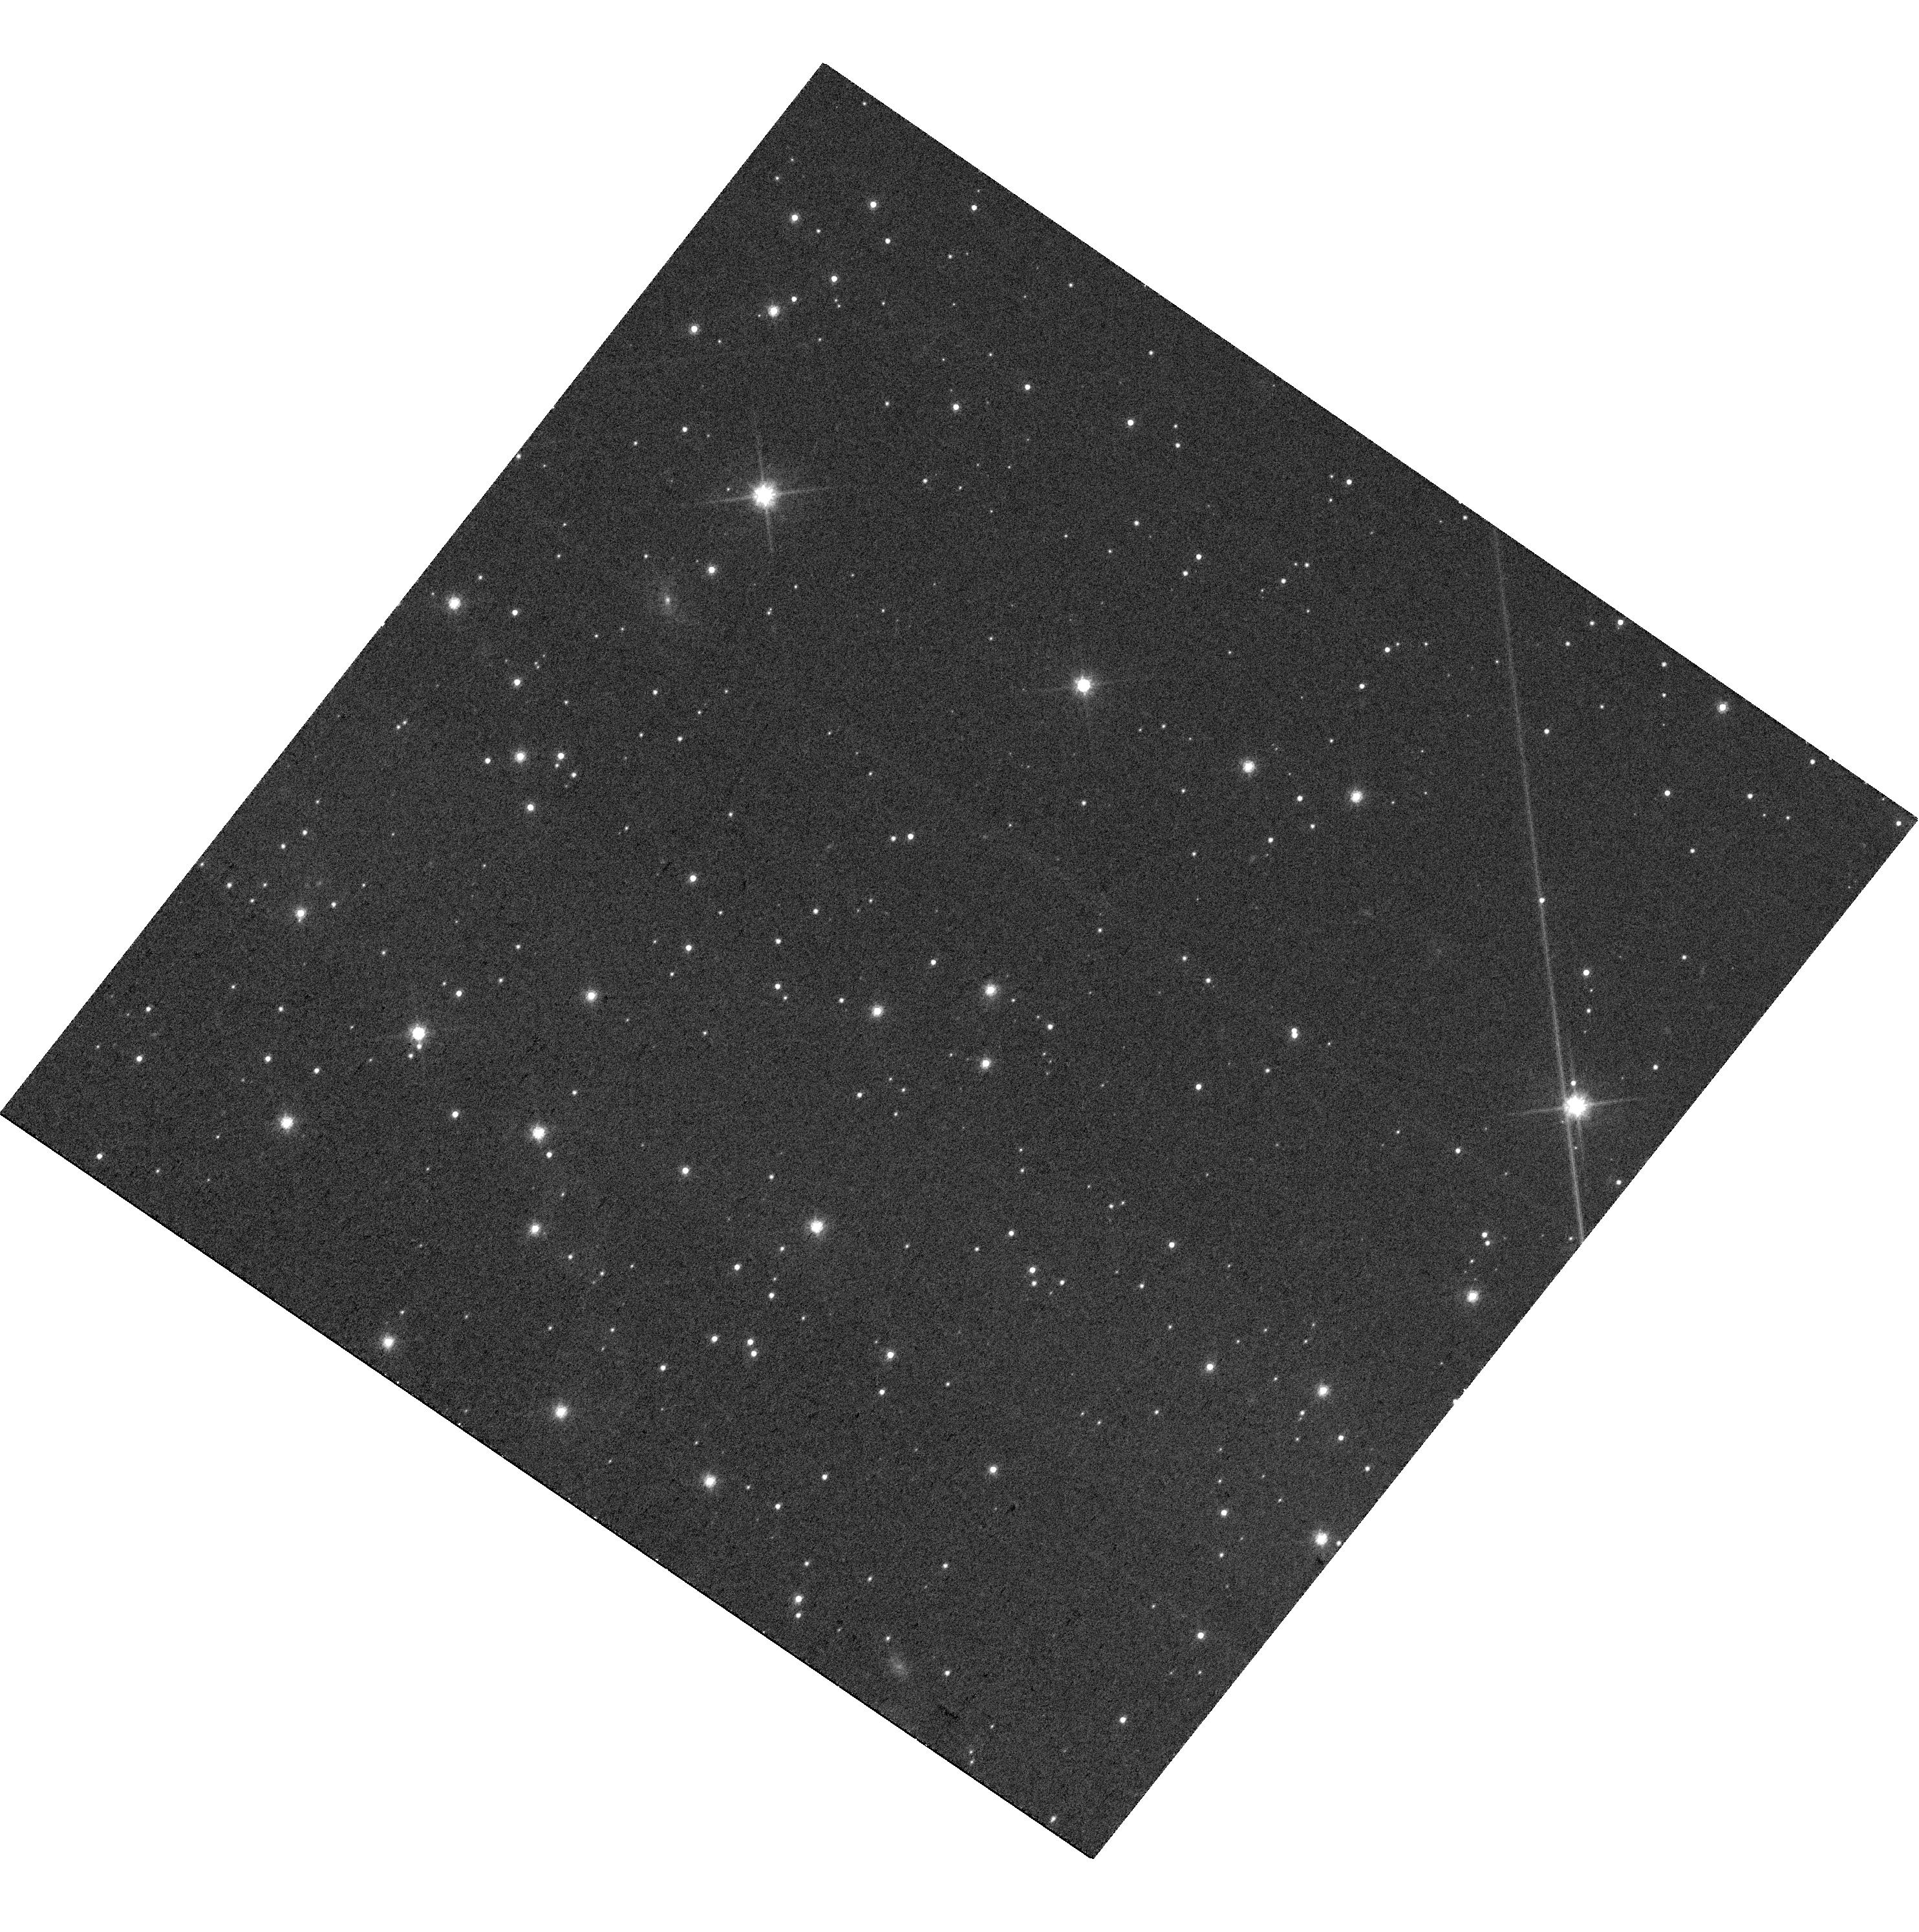
Target: J163930.29-245413.5. Instrument: WFC3/UVIS. Filter: F814W. Exposure: 12 min. Observation ID: hst_17167_21_wfc3_uvis_f814w_iexn21

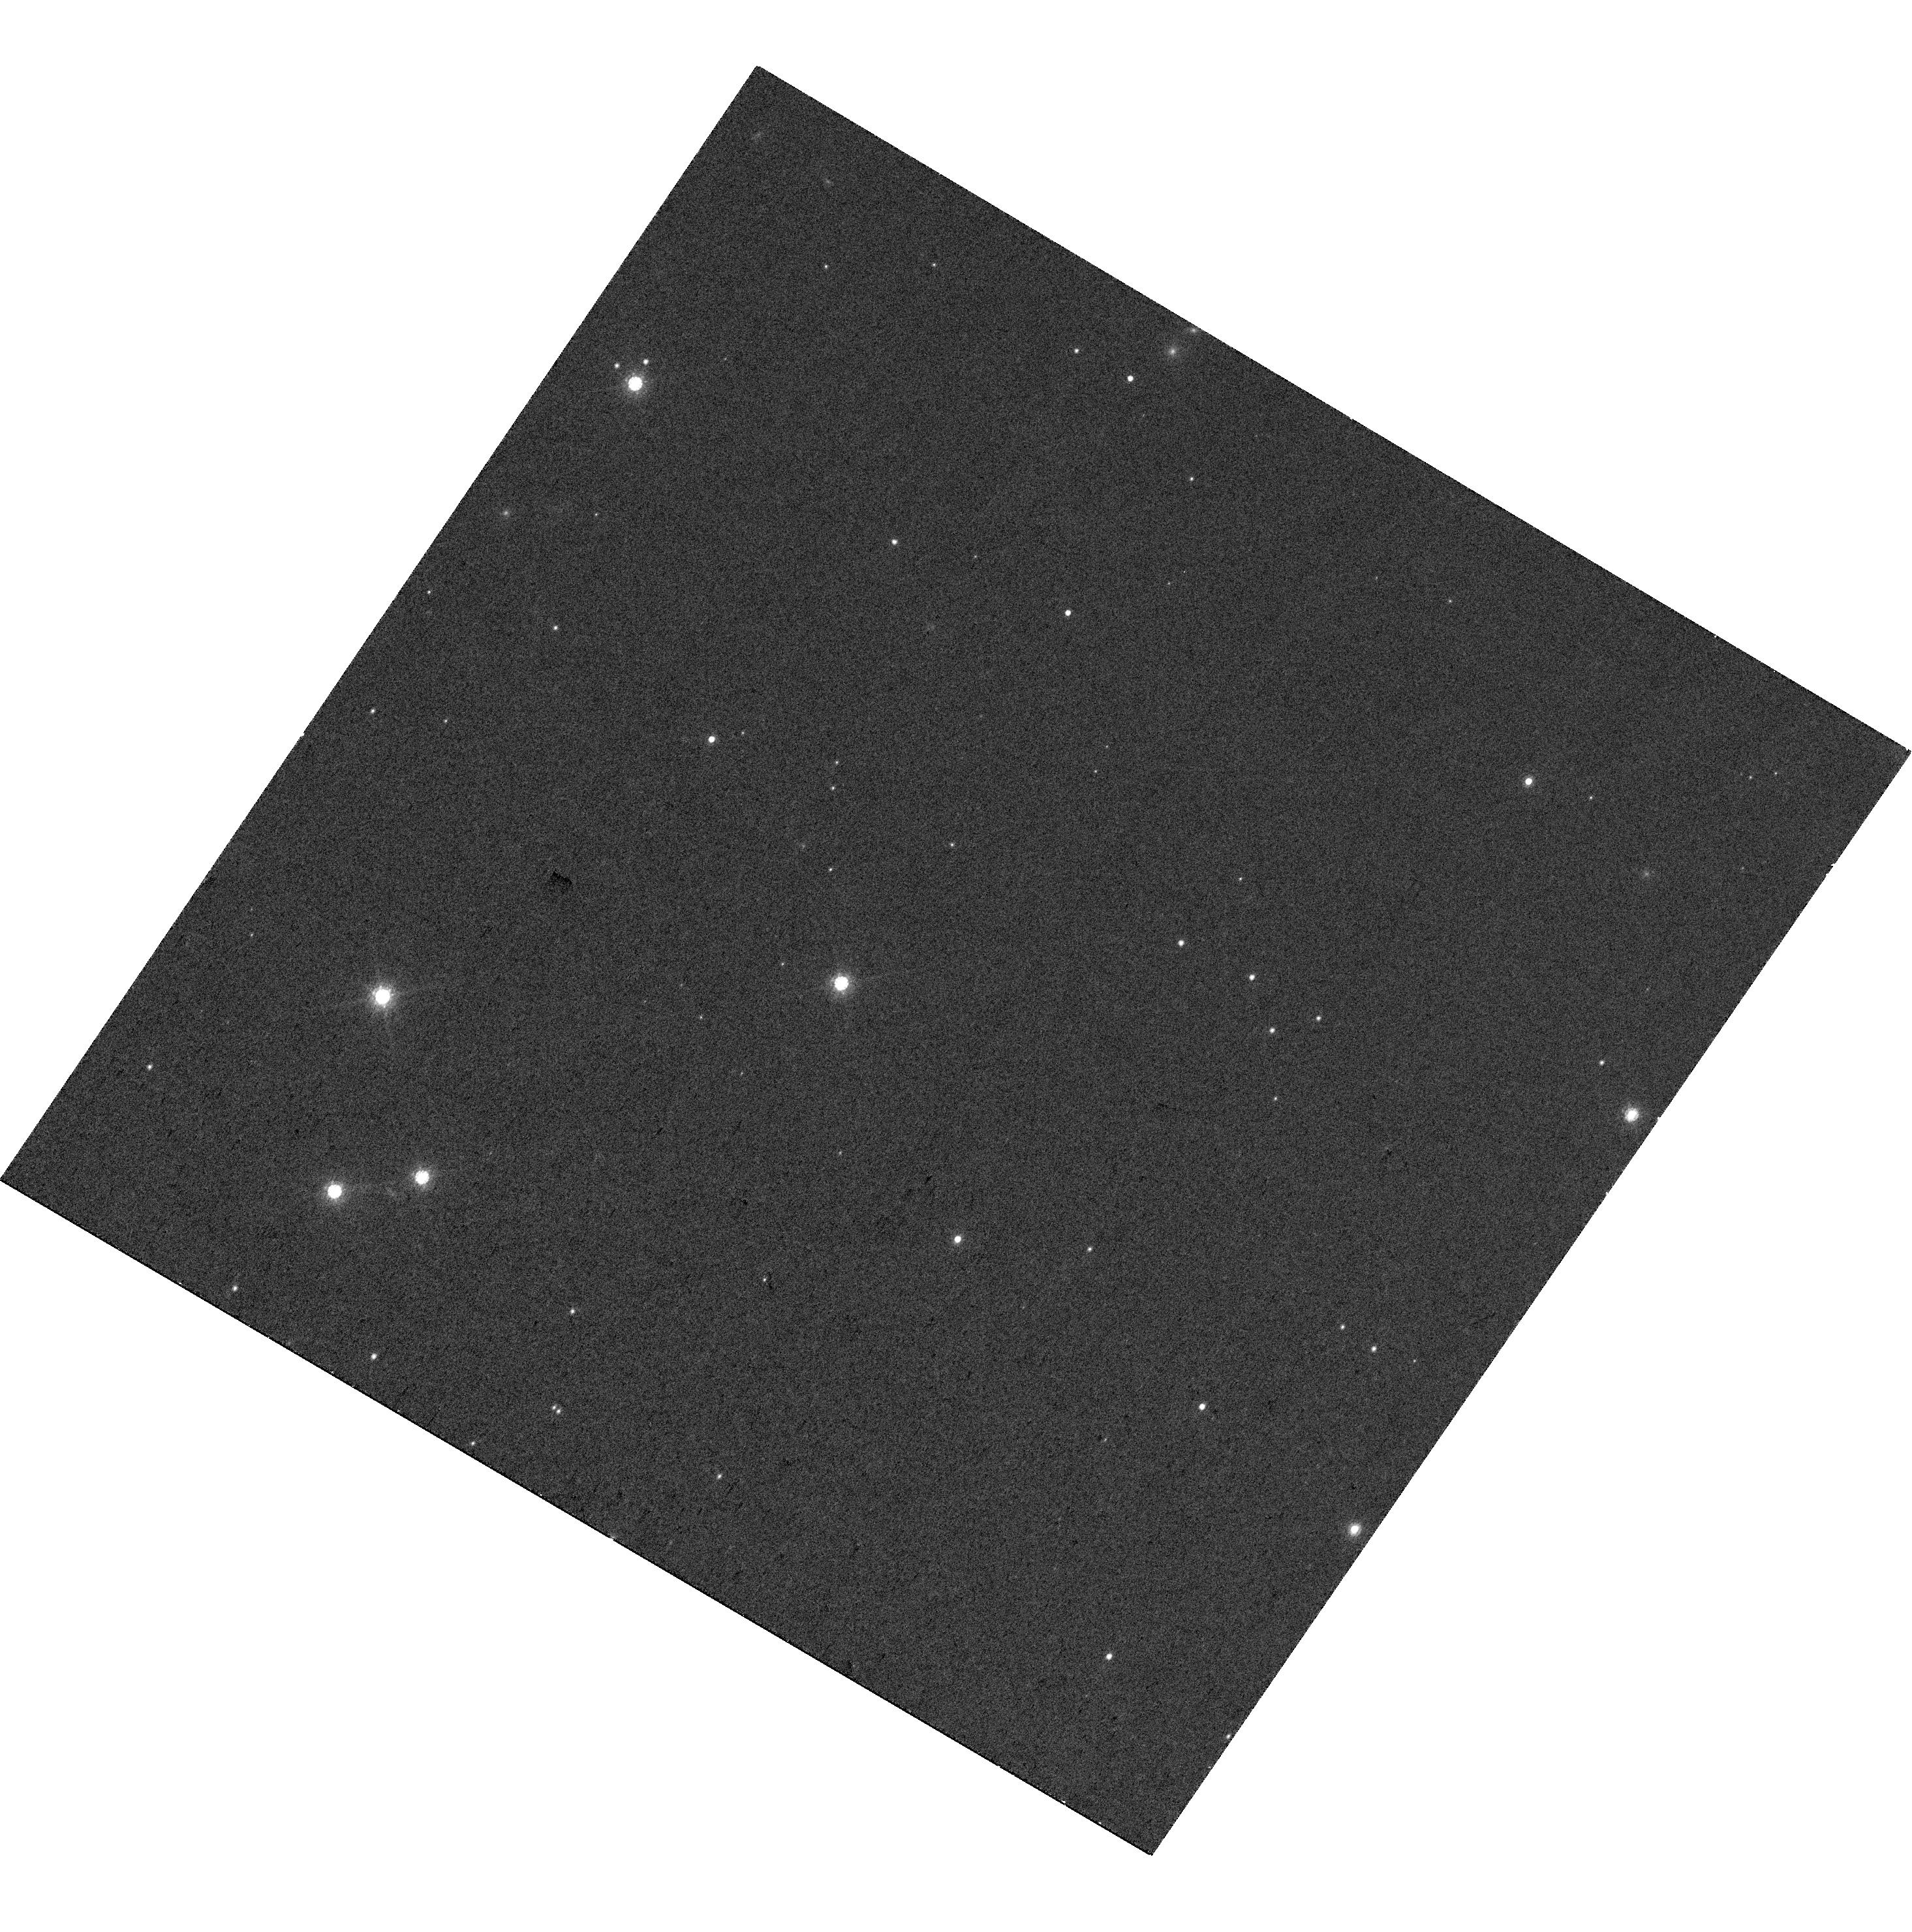
Target: J160644.67-203342.8. Instrument: WFC3/UVIS. Filter: F850LP. Exposure: 12 min. Observation ID: hst_17167_03_wfc3_uvis_f850lp_iexn03

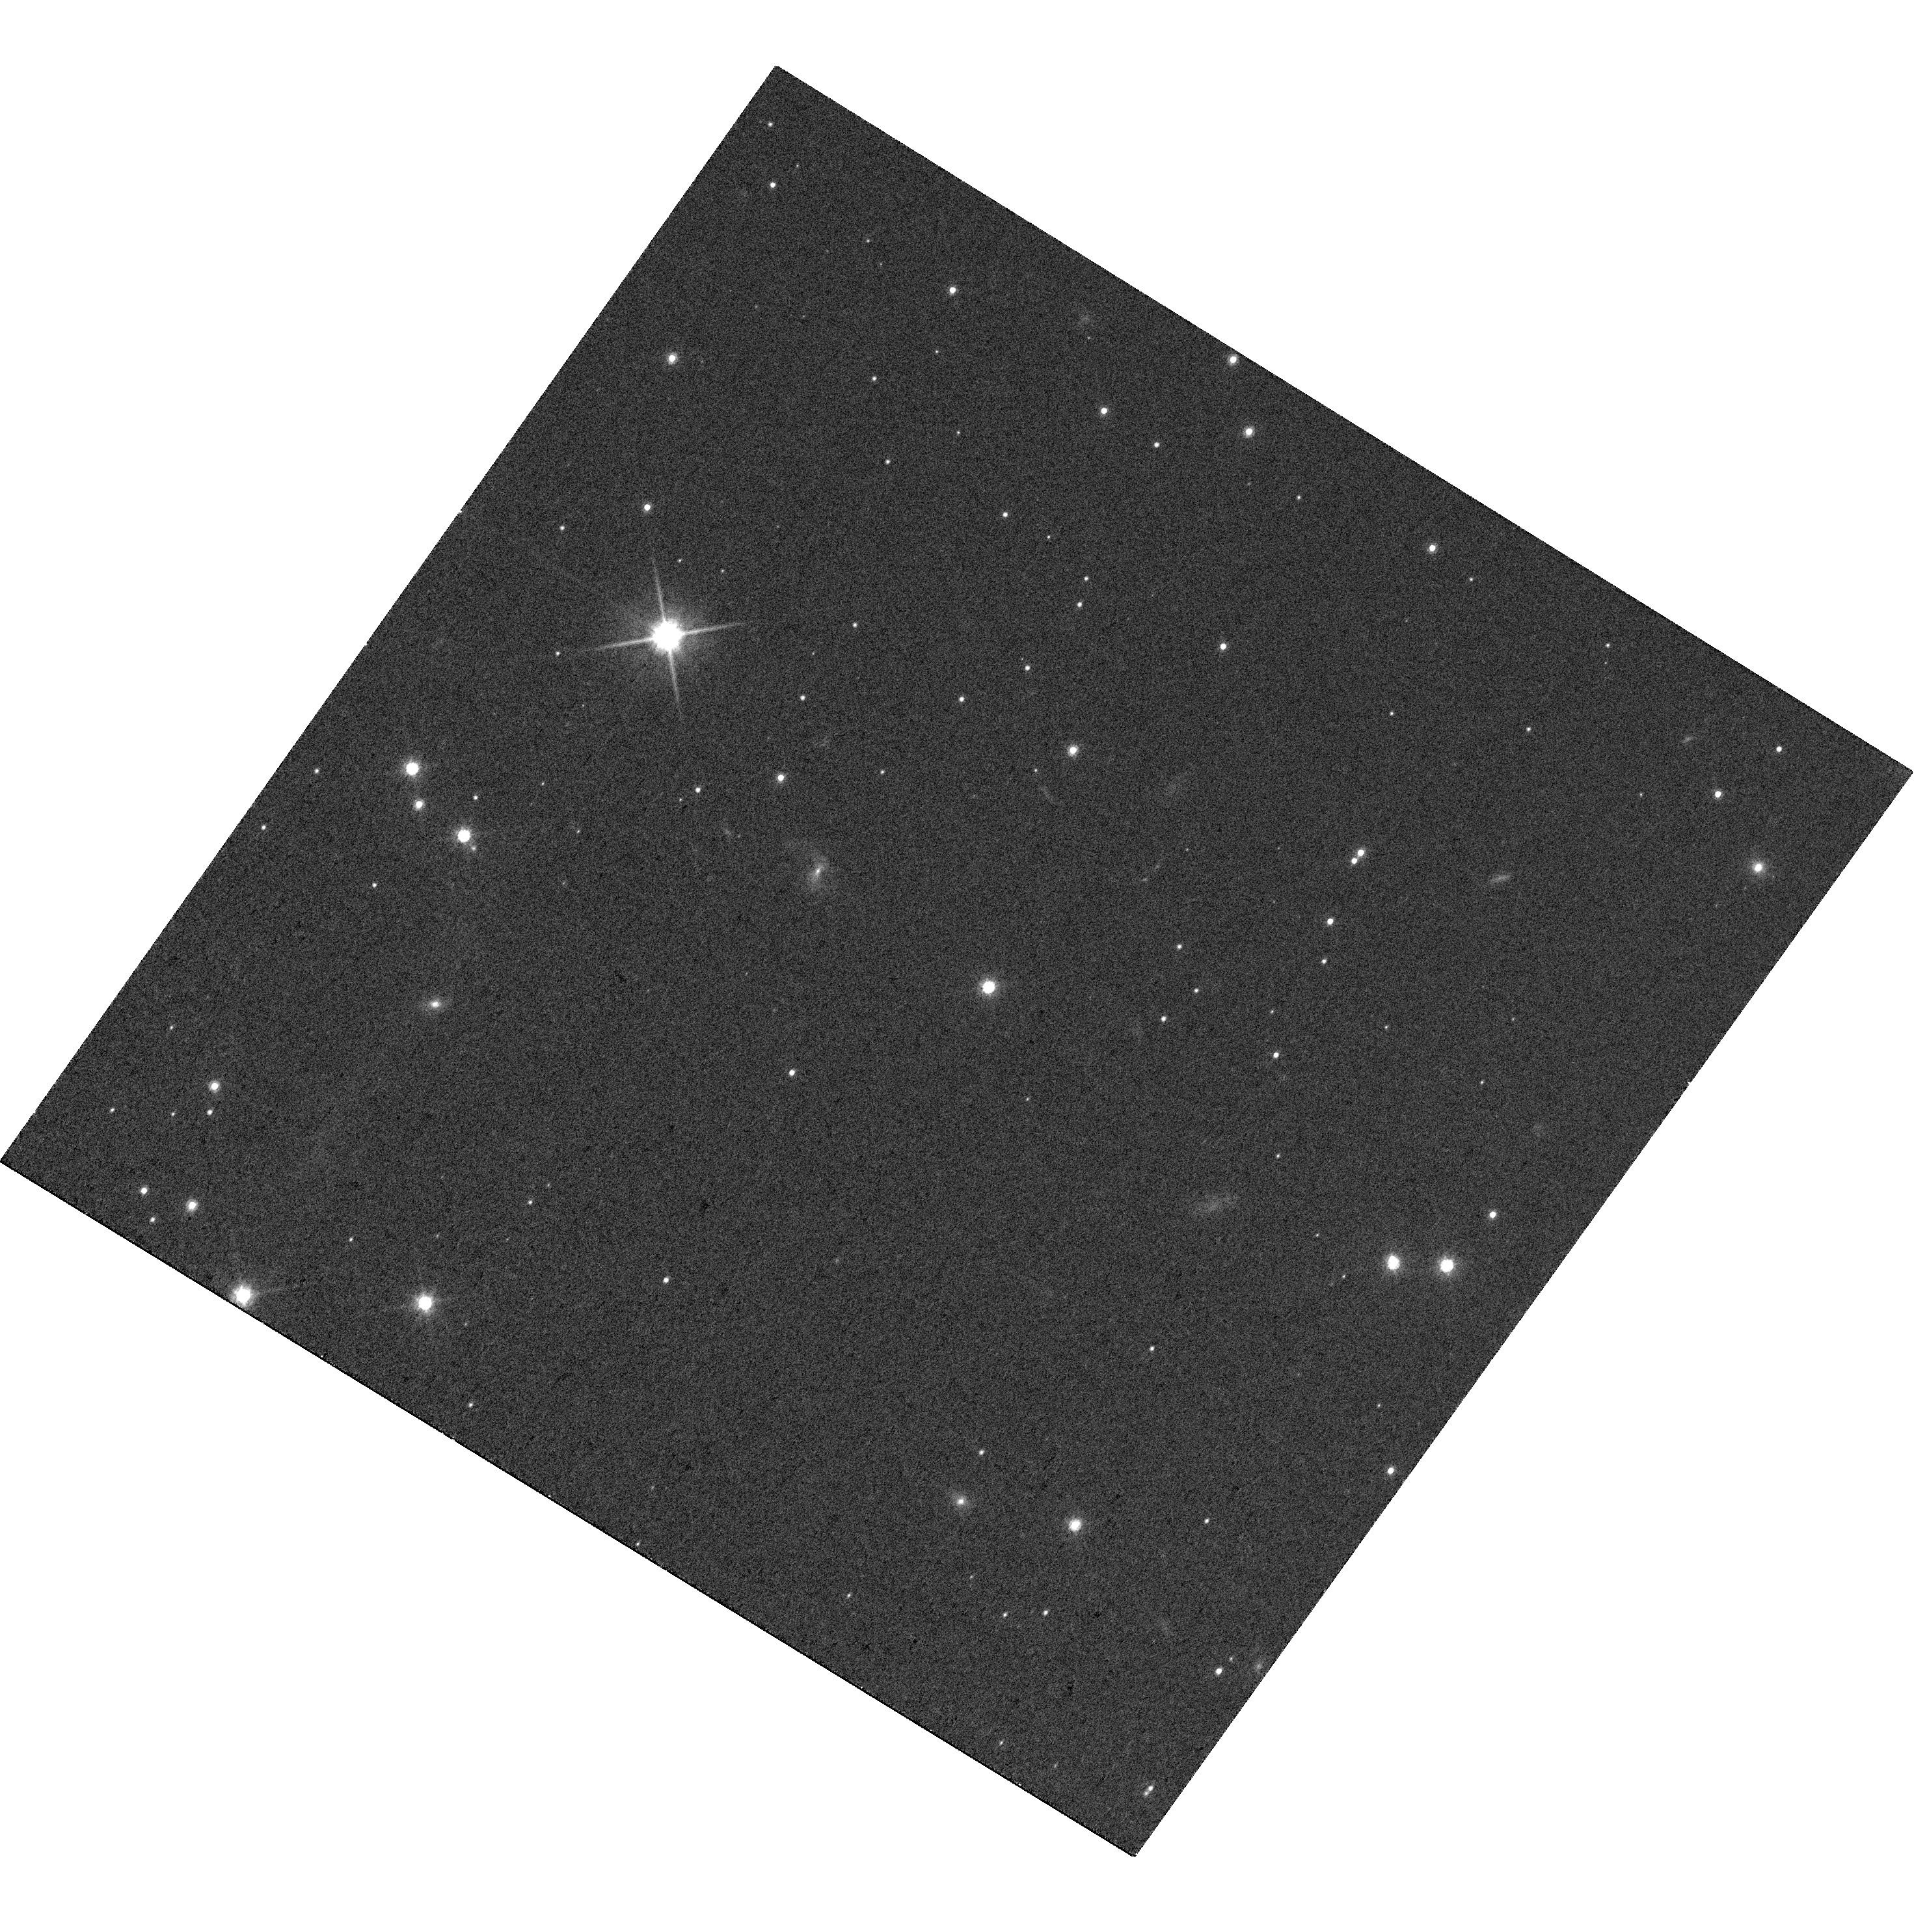
Target: J162058.41-213710.6. Instrument: WFC3/UVIS. Filter: F814W. Exposure: 12 min. Observation ID: hst_17167_19_wfc3_uvis_f814w_iexn19

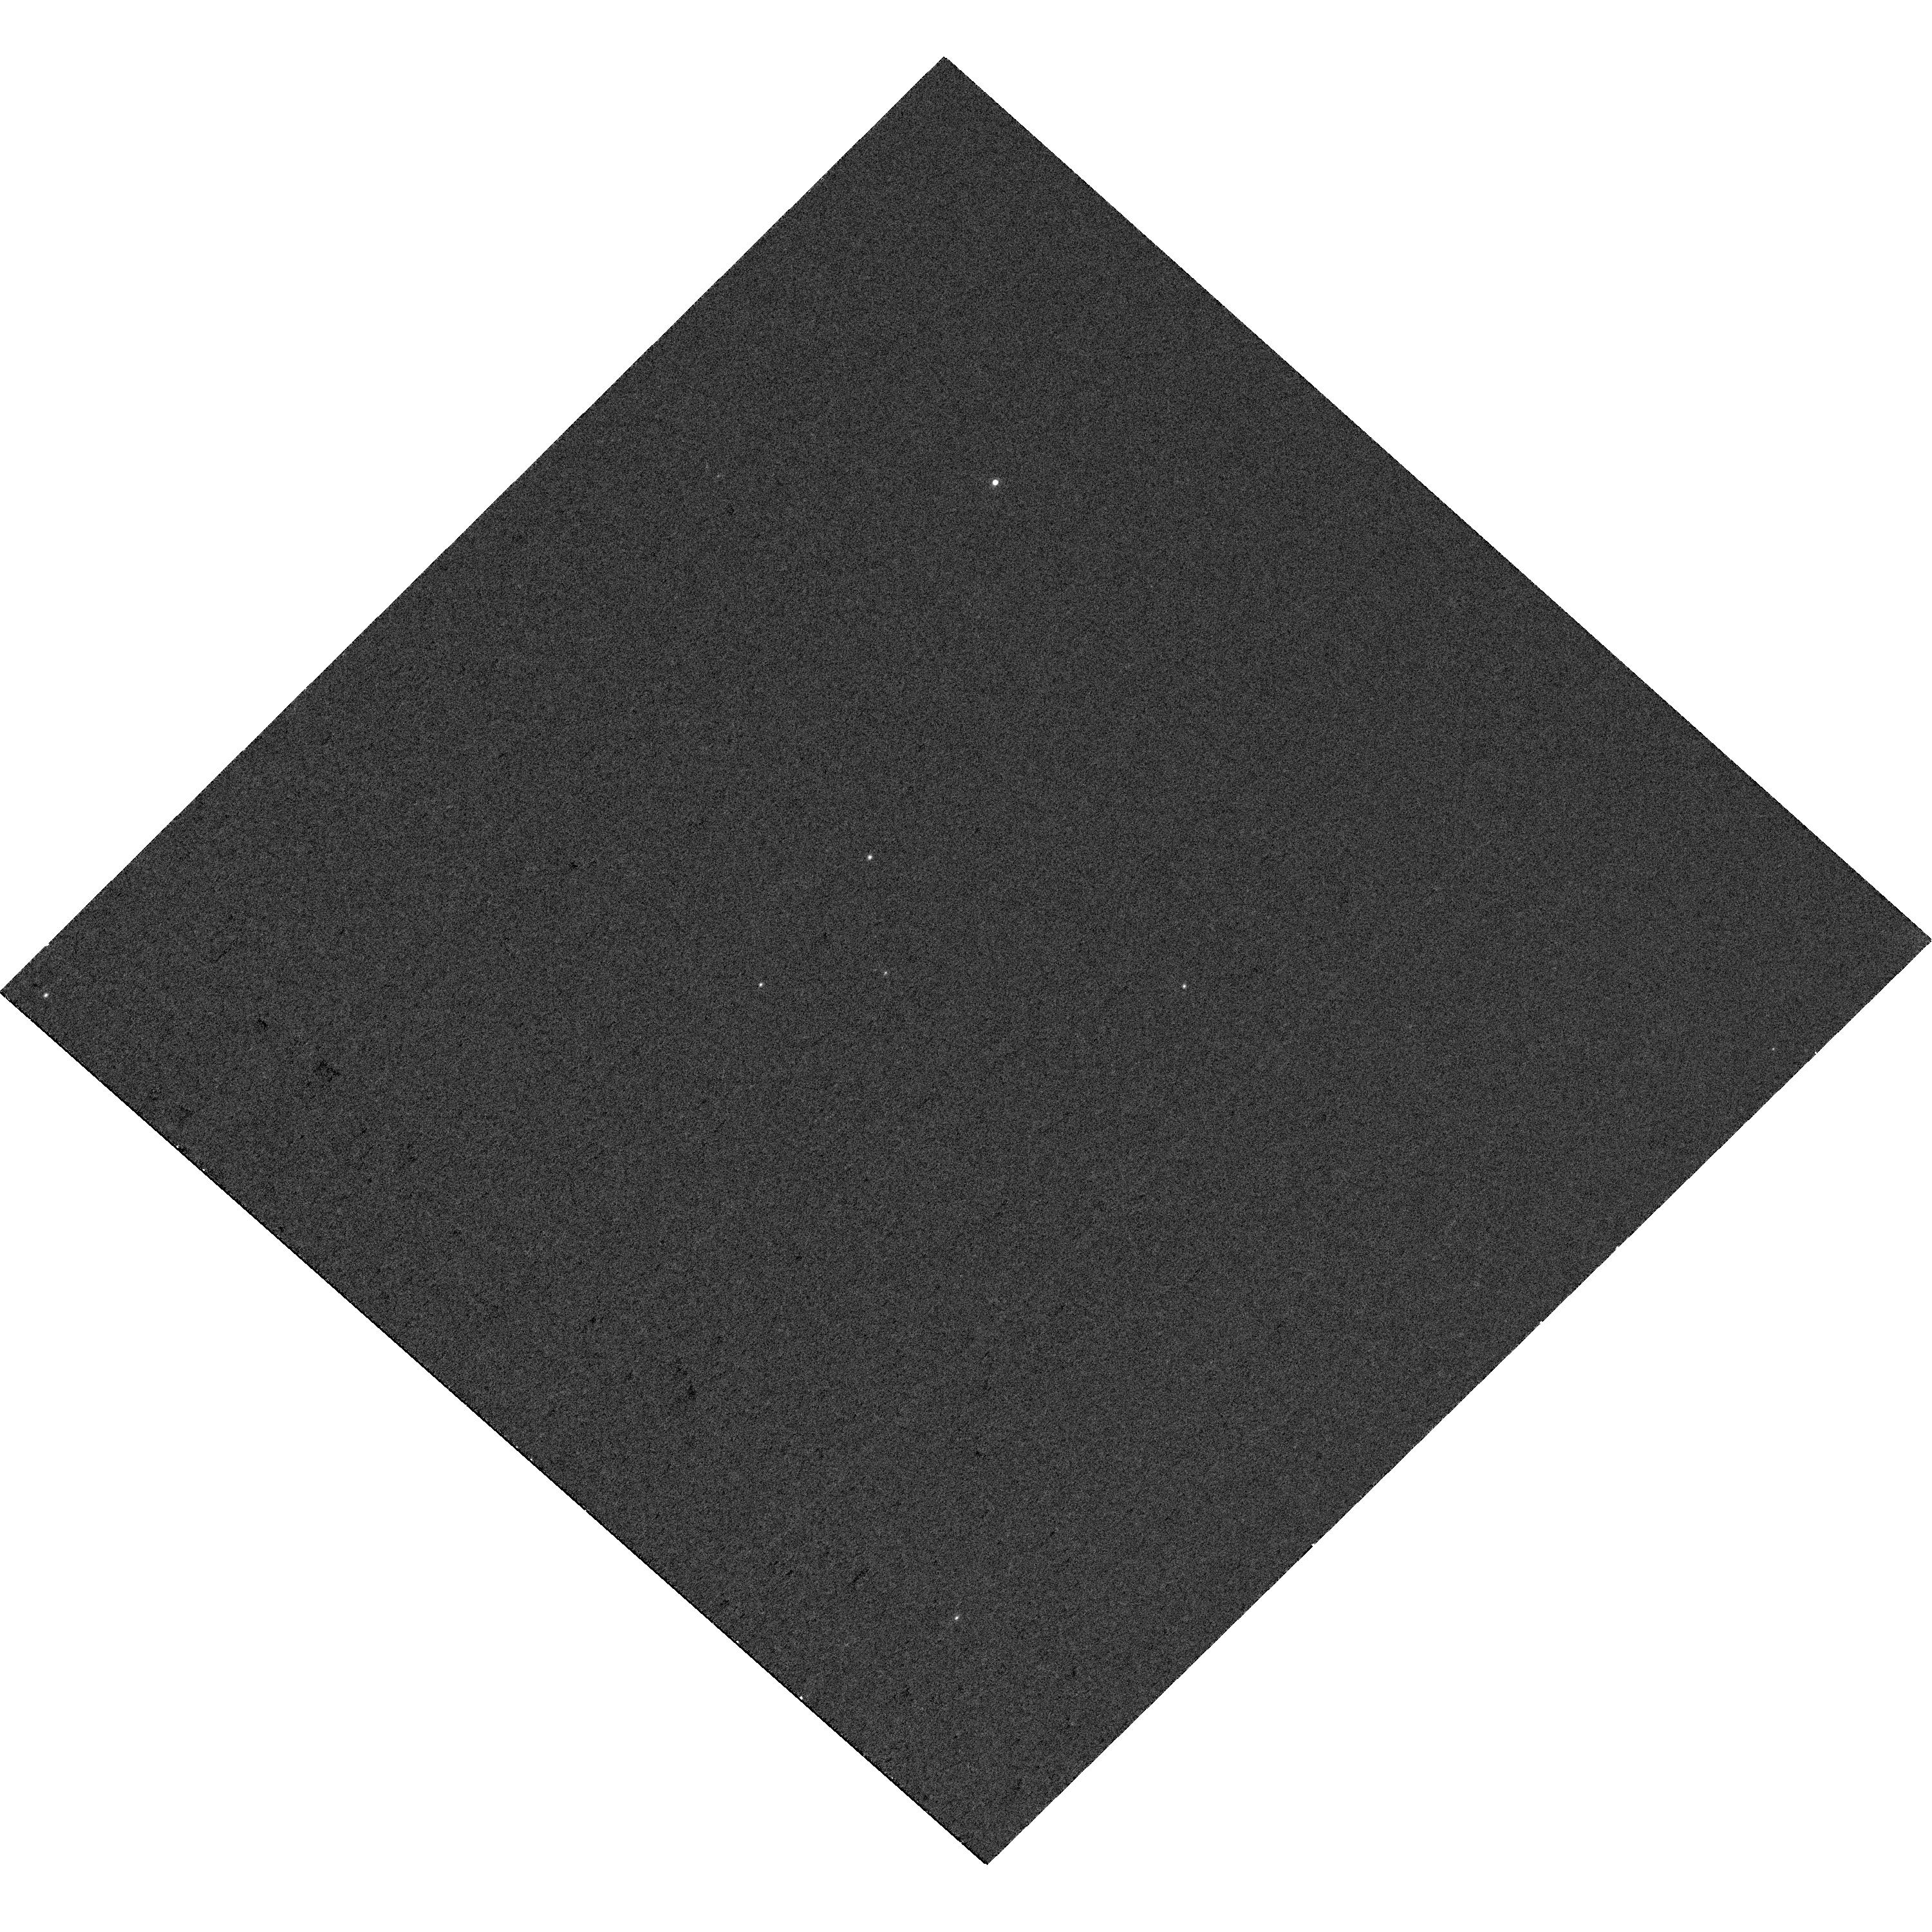
Target: J044117.10+260527.4. Instrument: WFC3/UVIS. Filter: F814W. Exposure: 12 min. Observation ID: hst_17167_39_wfc3_uvis_f814w_iexn39

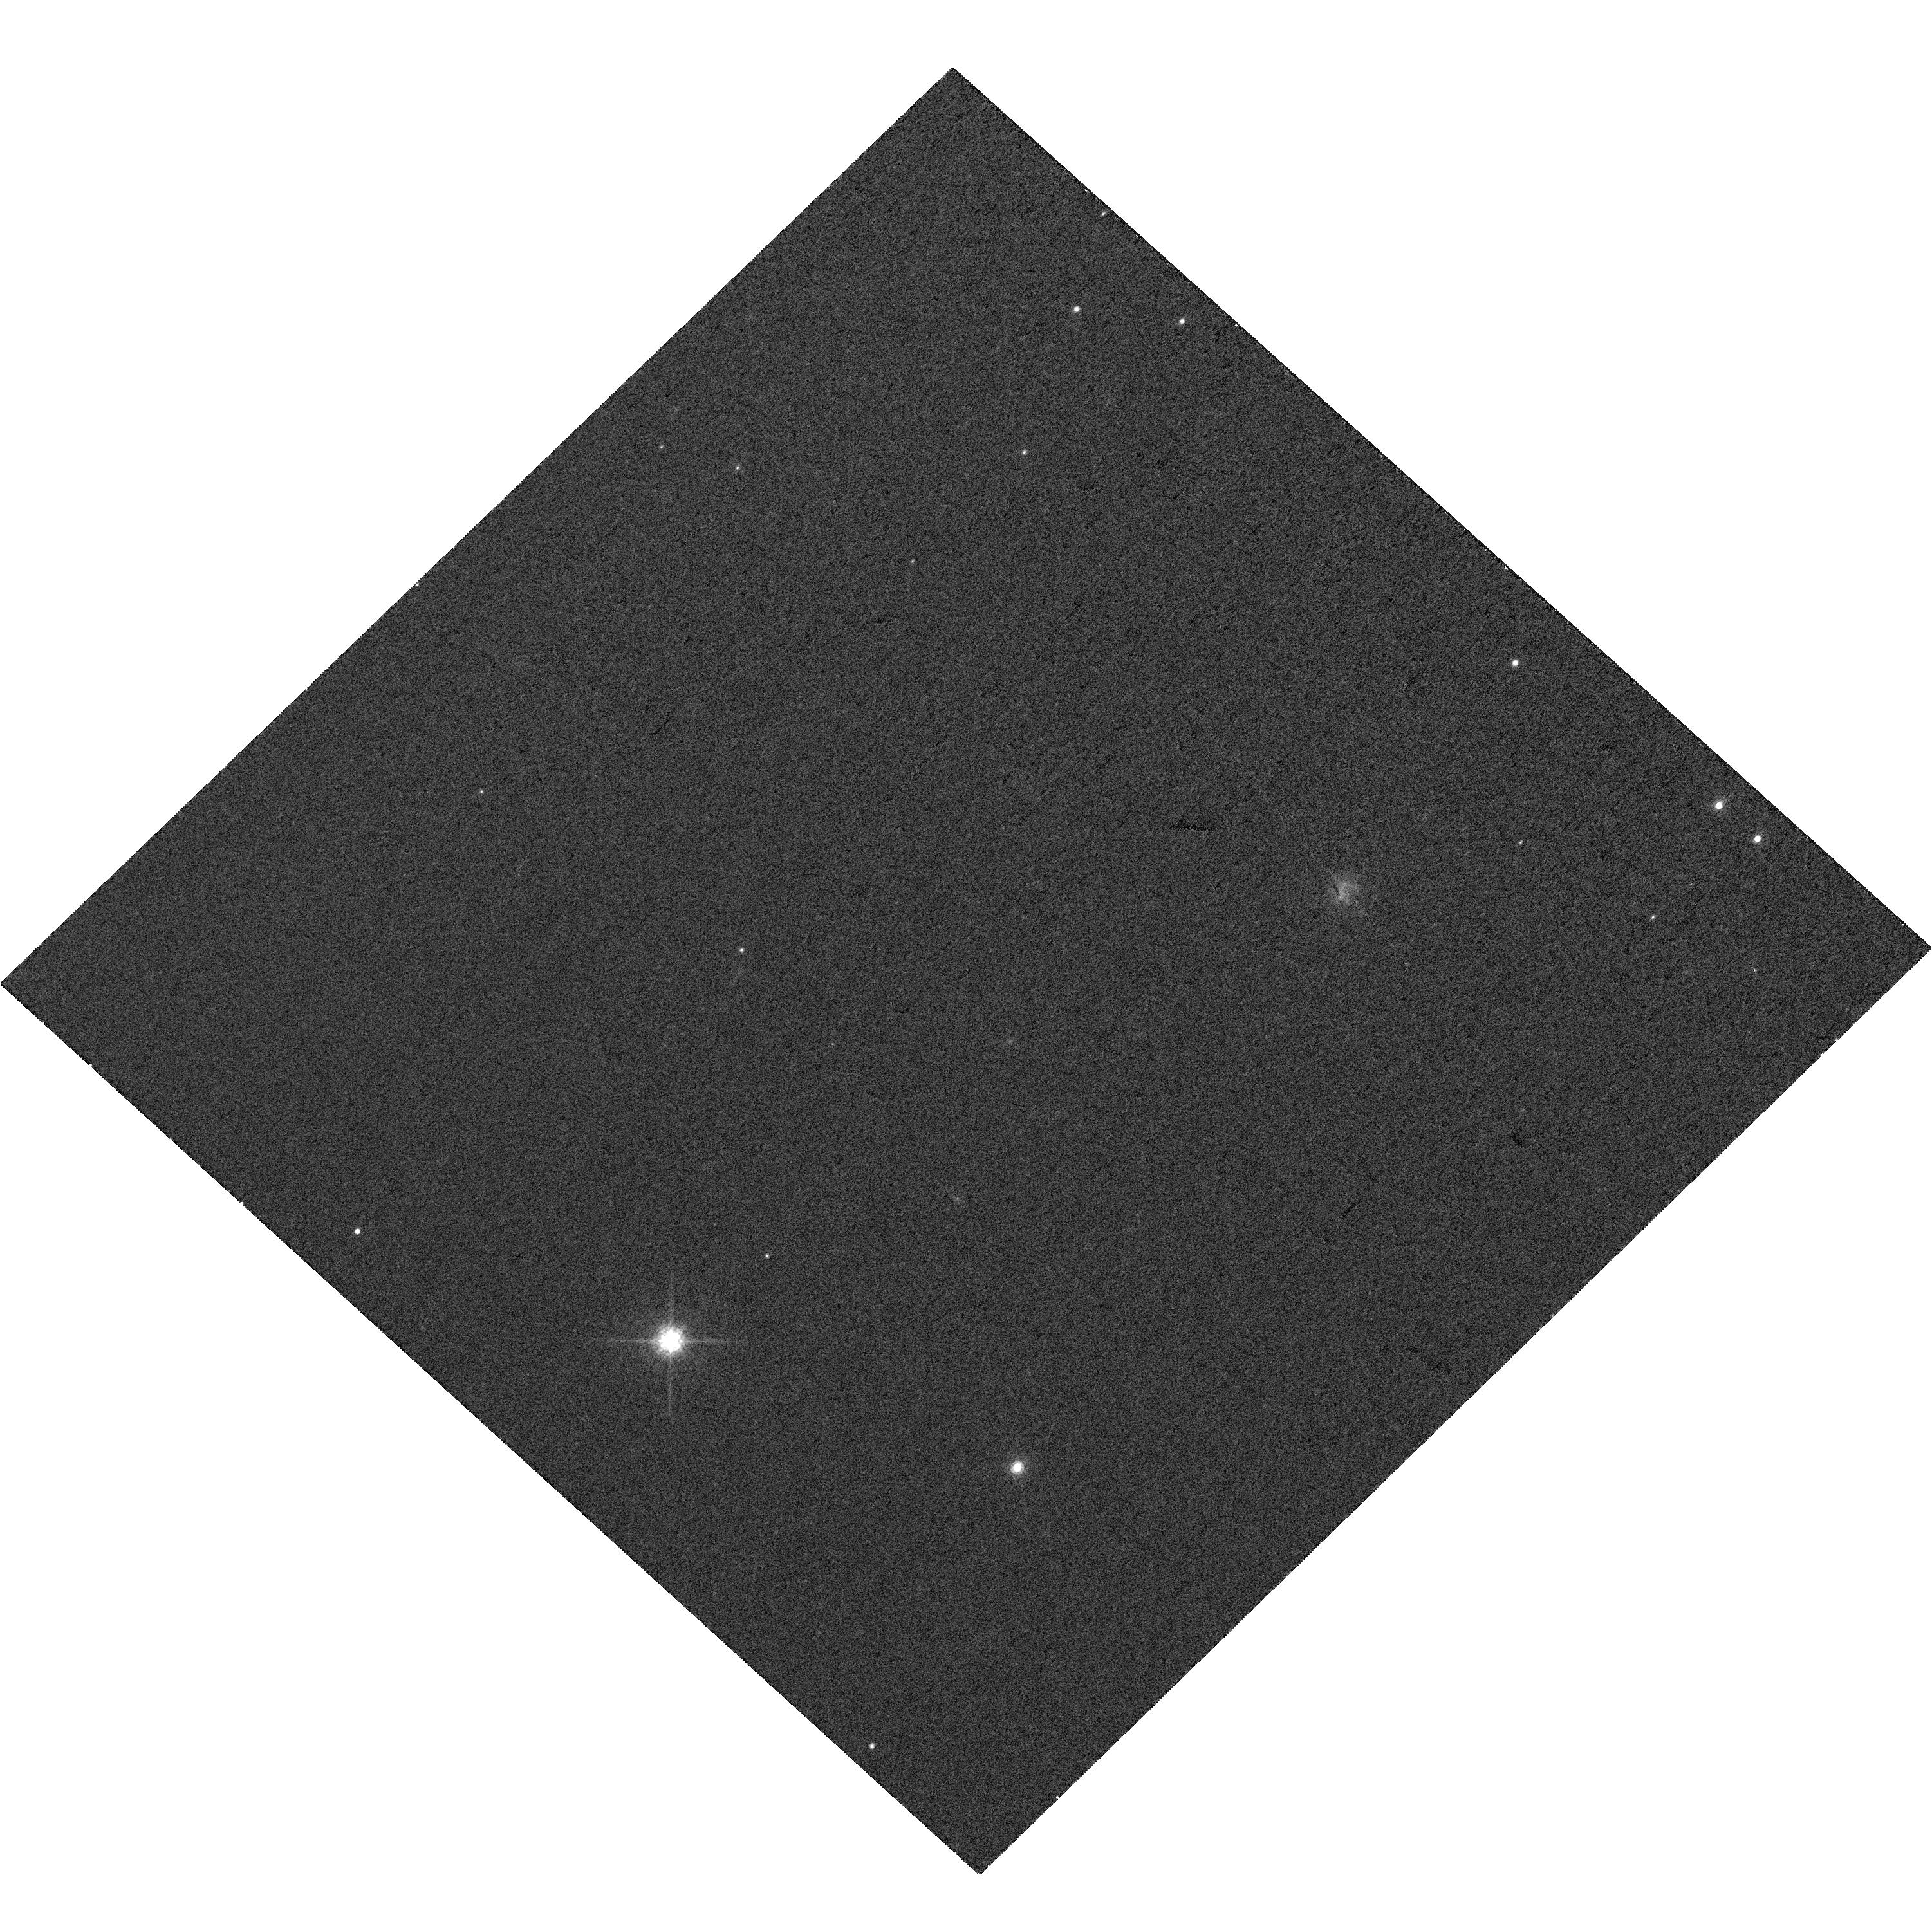
Target: J044449.42+252722.6. Instrument: WFC3/UVIS. Filter: F850LP. Exposure: 12 min. Observation ID: hst_17167_49_wfc3_uvis_f850lp_iexn49

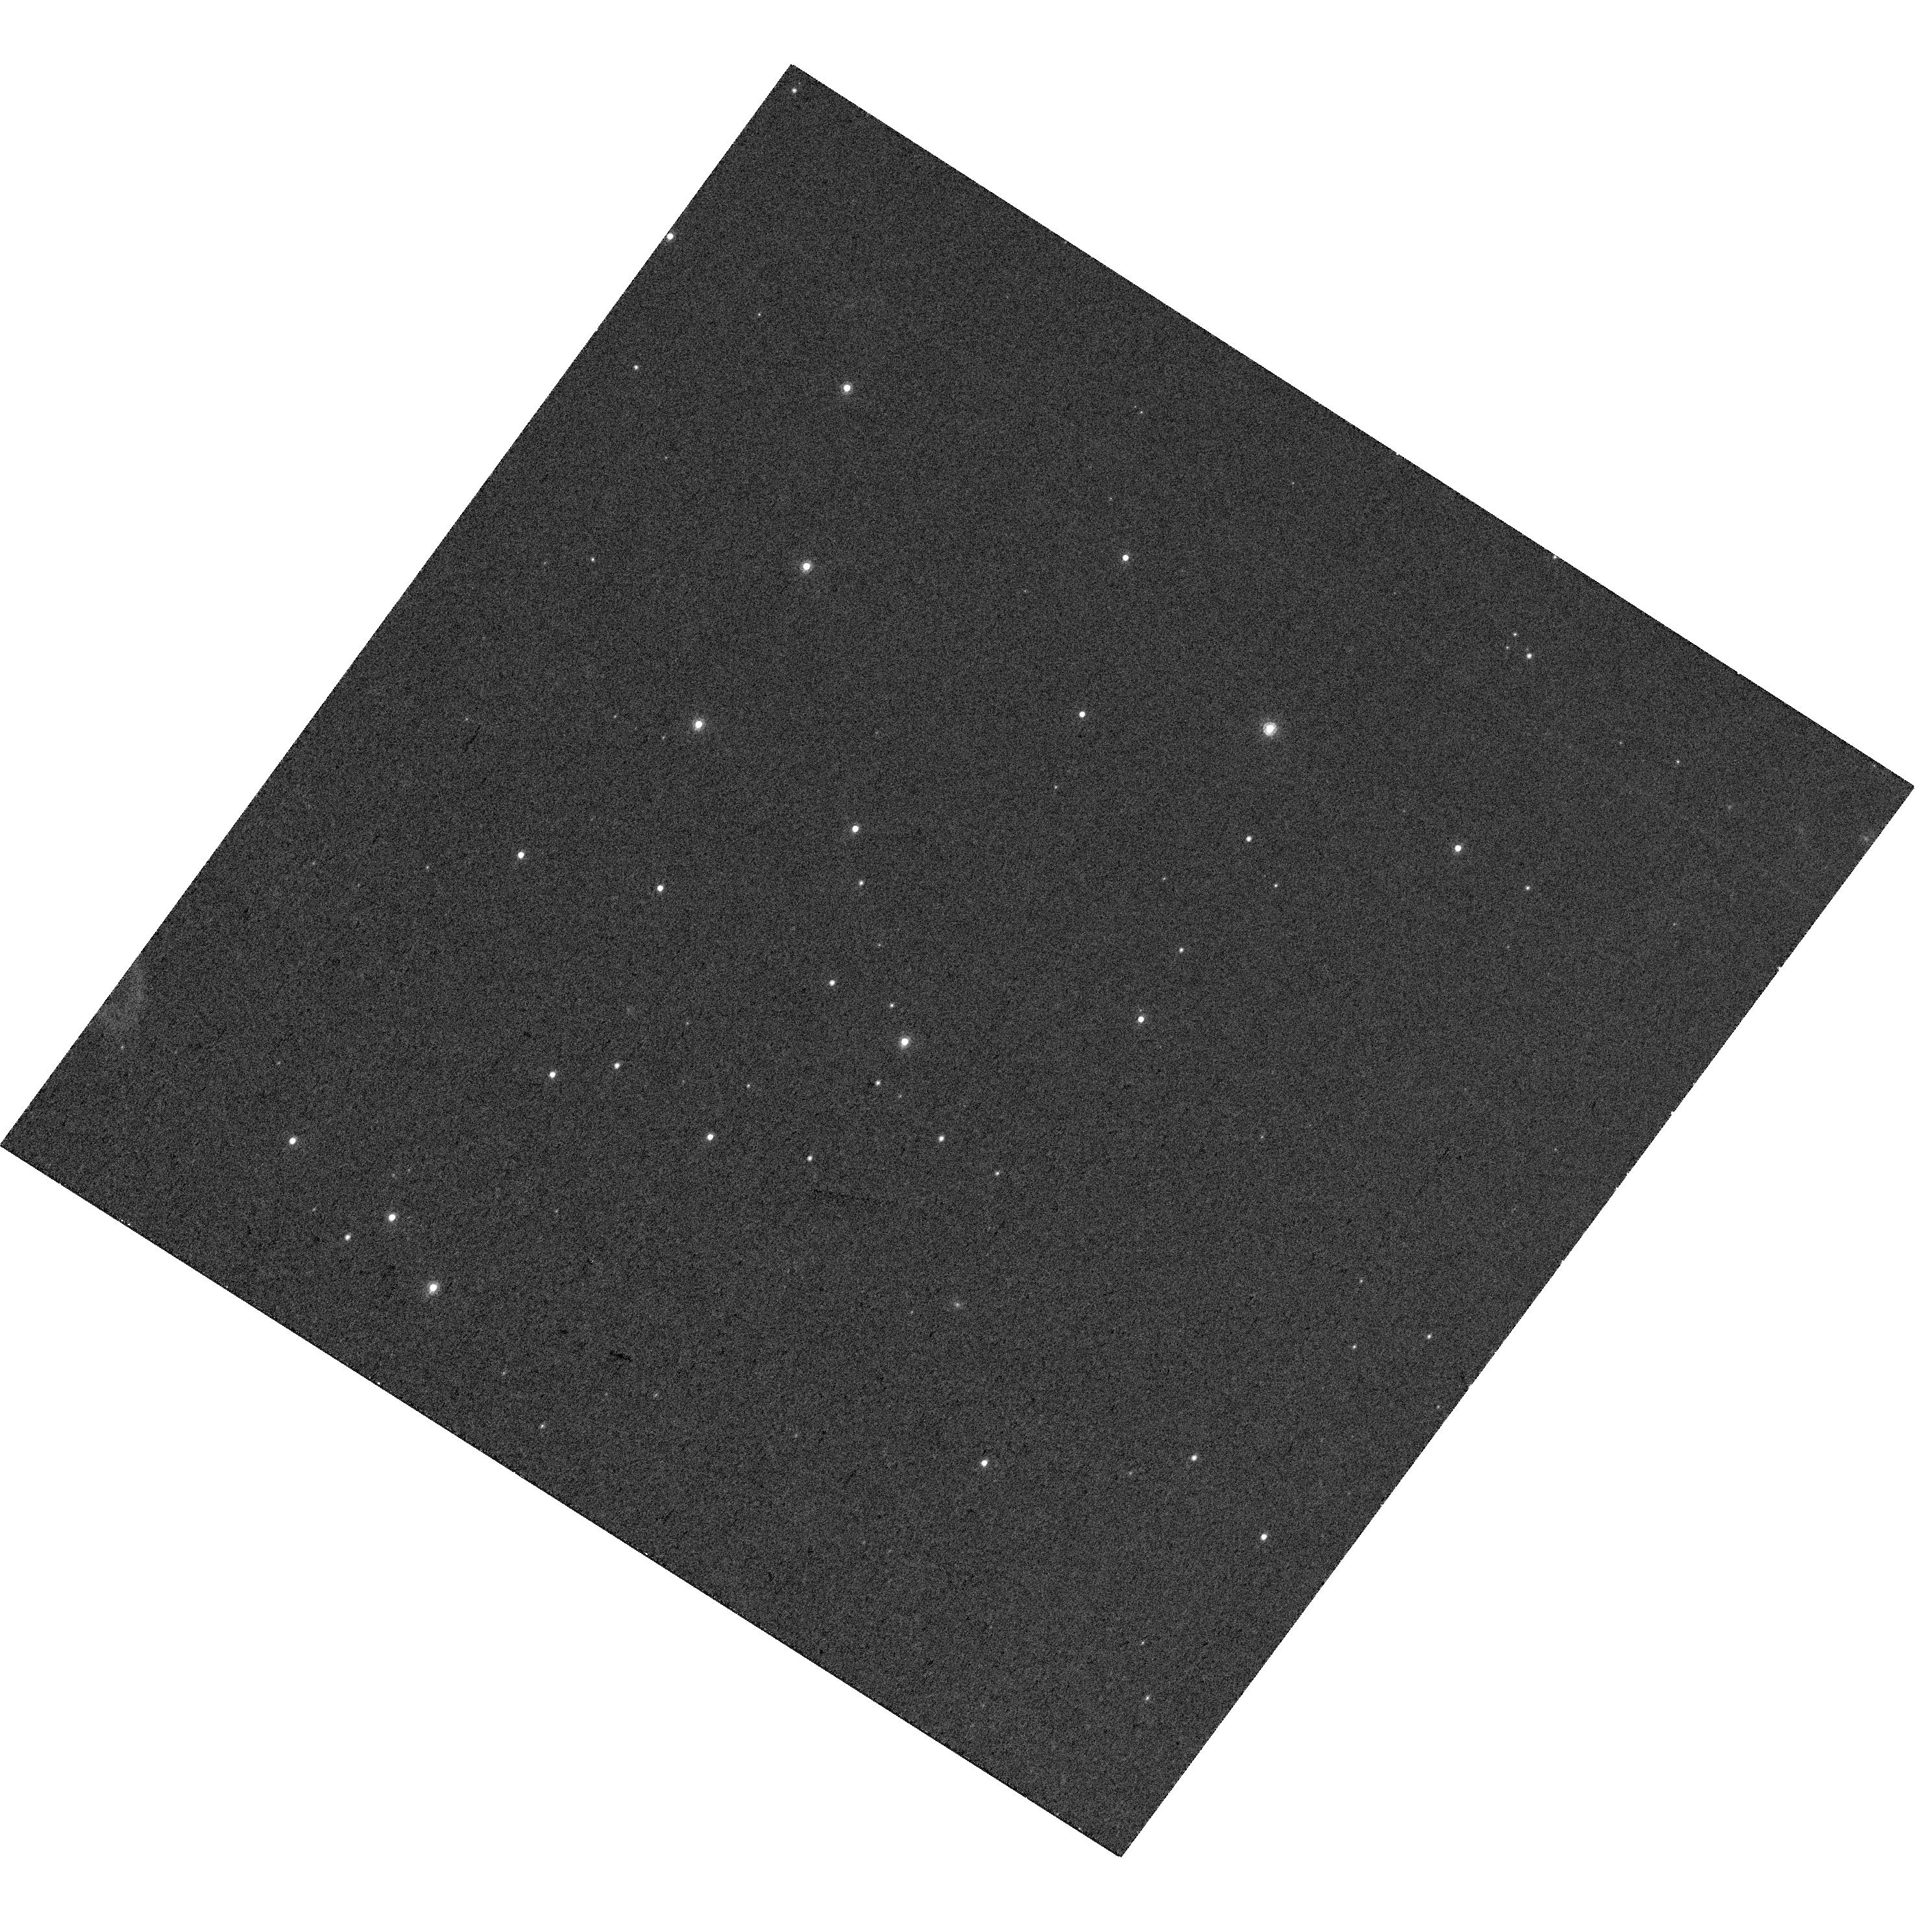
Target: J162556.79-211335.4. Instrument: WFC3/UVIS. Filter: F850LP. Exposure: 12 min. Observation ID: hst_17167_18_wfc3_uvis_f850lp_iexn18

Multiplicity among free-floating planets (PI: Bouy, Herve)

We propose to use WFC3/UVIS to study the multiplicity of a sample of 60 young free-floating planets recently identified in the nearby Upper Scoand Taurus associations. The formation of these exotic objects is still largely an open question. Have they been ejected or stripped away from the planetary system in which they were born? Or did they form isolated in a similar way to stars from the collapse and contraction of a tiny molecular clump? WFC3/UVIS unique resolution and sensitivity will allow us to detect companions as close as ~5au, over a completely unexplored range of primary masses. The proposed comprehensive study of multiplicity among this unique sample of young (1 to 10Myr) Upper Sco and Taurus free floating planets will provide serious constraints for the theories of formation and allow to better understand the respective contributions of these different processes to the final free-floating planet population, with important implications on brown dwarf and planet formation.